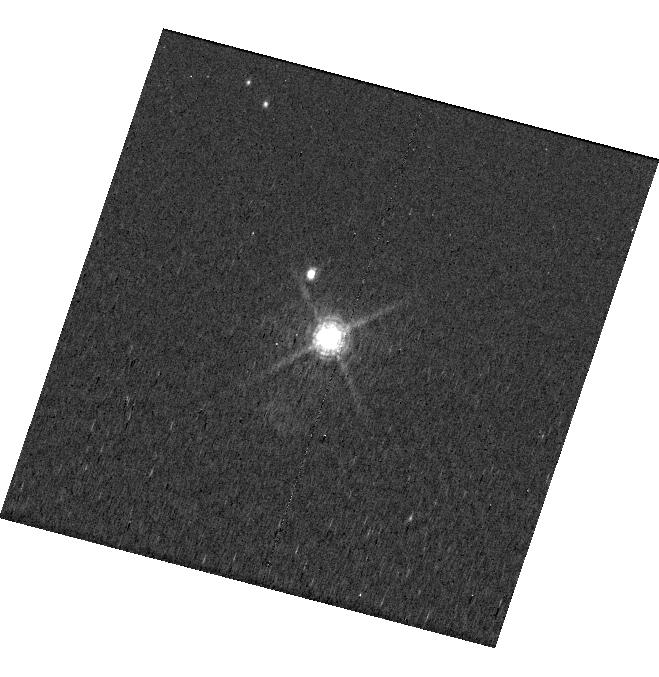
Target: PDS70
Instrument: WFC3/UVIS
Filter: F656N
Exposure: 24 min
Observation ID: hst_17768_a1_wfc3_uvis_f656n_ifh4a1

Detecting the UV Accretion Signatures from PDS-70b (PI: Flagg, Laura)

Accretion is an essential step in gas giant planet-building and measuring the accretion rate illuminates the nature of planet-disk interactions as well as the timescale for and the process of planet formation. While there are numerous models for how planets may accrete material from the circumstellar disk in which they form, there is little consensus about the specifics given the lack of direct observational evidence. PDS-70b (a ~5 Myr-old giant planet) has had its accretion luminosity measured at H-alpha and in the continuum at 335 nm. However, the accretion rates derived from these measurements range over 2 orders of magnitude. For stars, the most accurate accretion indicators are shortward of 300 nm, as these more directly probe the accretion shock where infalling material impacts the surface. Similar observations of accreting planets are needed to better test whether an analogous process occurs in planet formation. We propose to observe PDS-70b between 120 nm and 300 nm at low resolution to search for accretion signatures in the UV to better constrain the accretion process on PDS 70b and measure a reliable accretion rate. We will observe PDS-70b at H-alpha both before and after each UV observation so we can calibrate the relationship between accretion signatures at H-alpha versus the UV, as is done for stars. We will also observe PDS-70b at medium resolution from 276 to 285 nm to measure the accretion line profile and constrain the planet's mass, a key quantity needed to reliably measure the accretion rate. These observations will provide some of the first UV observational data of planet accretion and will result in new and important insights into planet formation.